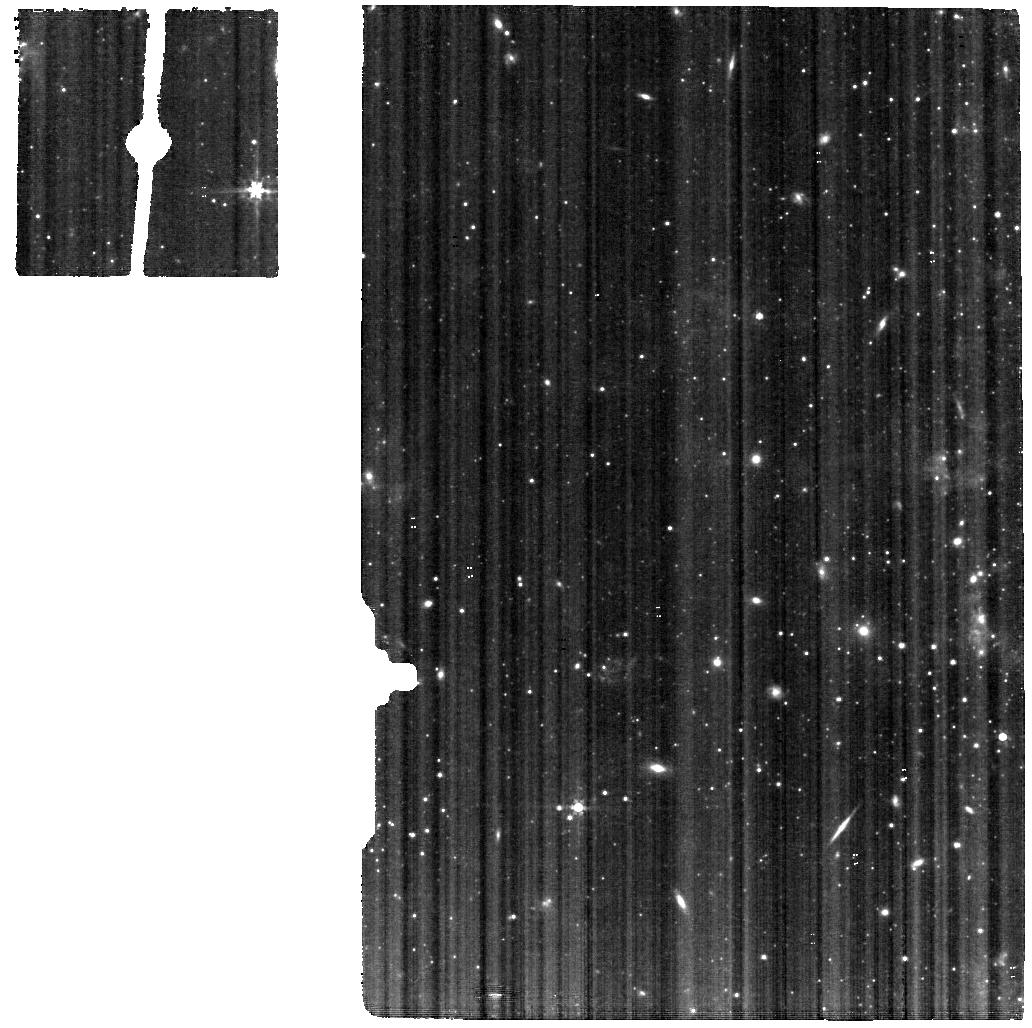
Target: NGC-4395-MIRI
Instrument: MIRI
Filter: F560W
Exposure: 15 min
Observation ID: jw02016-o002_t002_miri_f560w

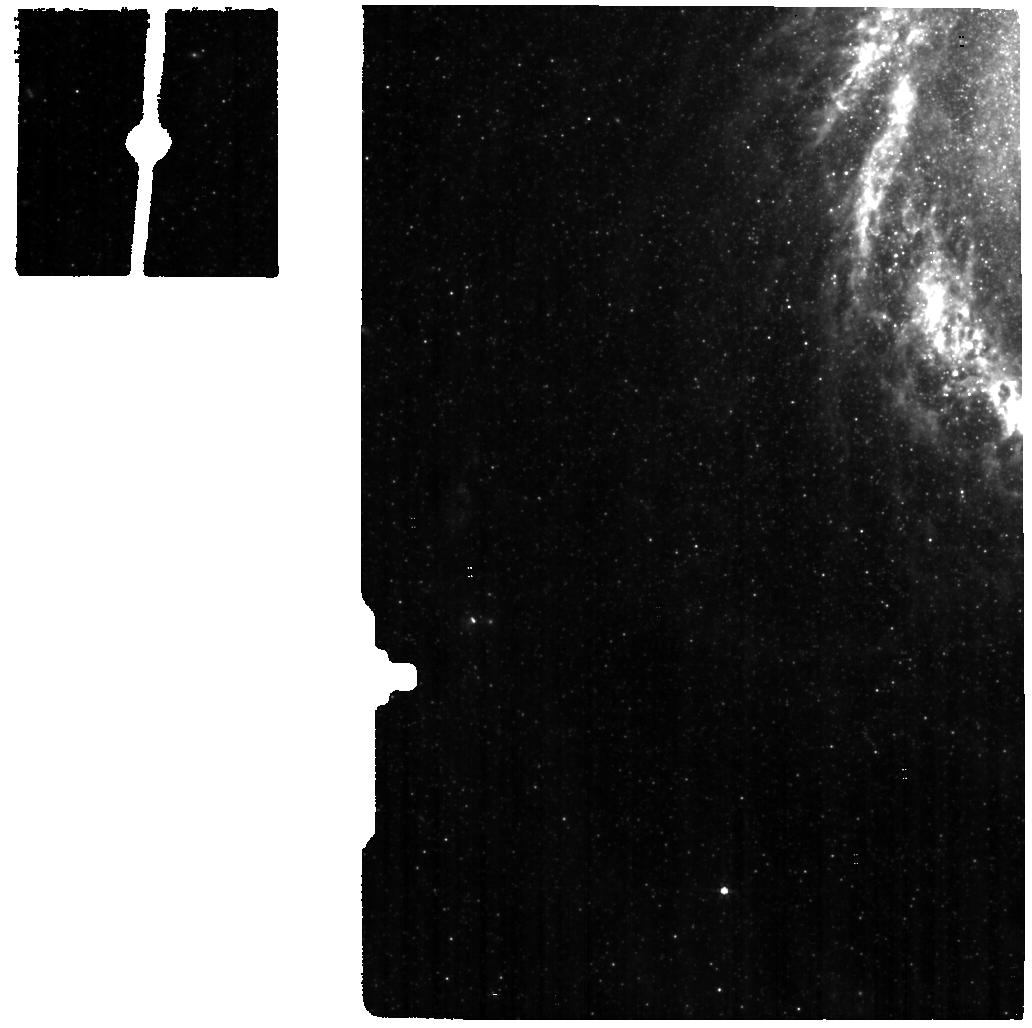
Target: M-94-MIRI
Instrument: MIRI
Filter: F560W
Exposure: 15 min
Observation ID: jw02016-o014_t014_miri_f560w

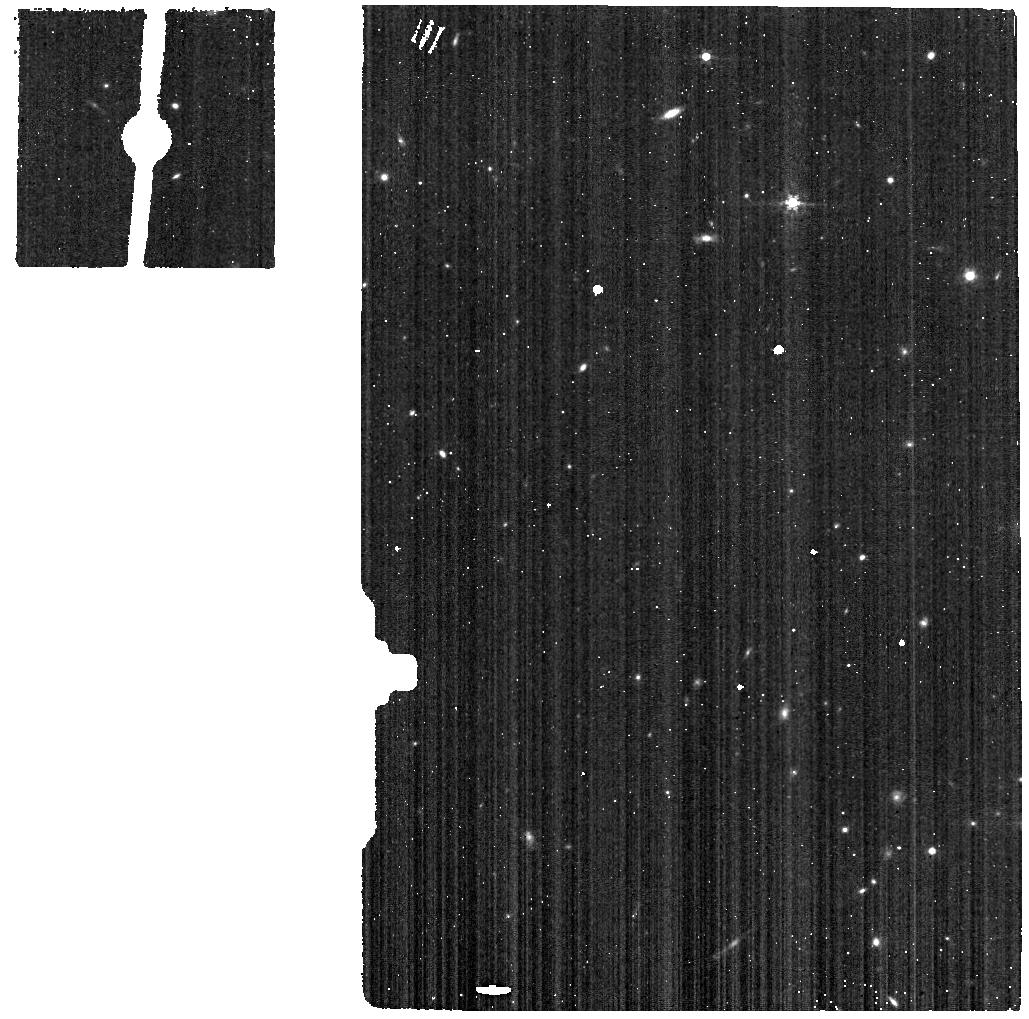
Target: NGC-1052-MIRI-BG
Instrument: MIRI
Filter: F560W
Exposure: 4 min
Observation ID: jw02016-o012_t012_miri_f560w

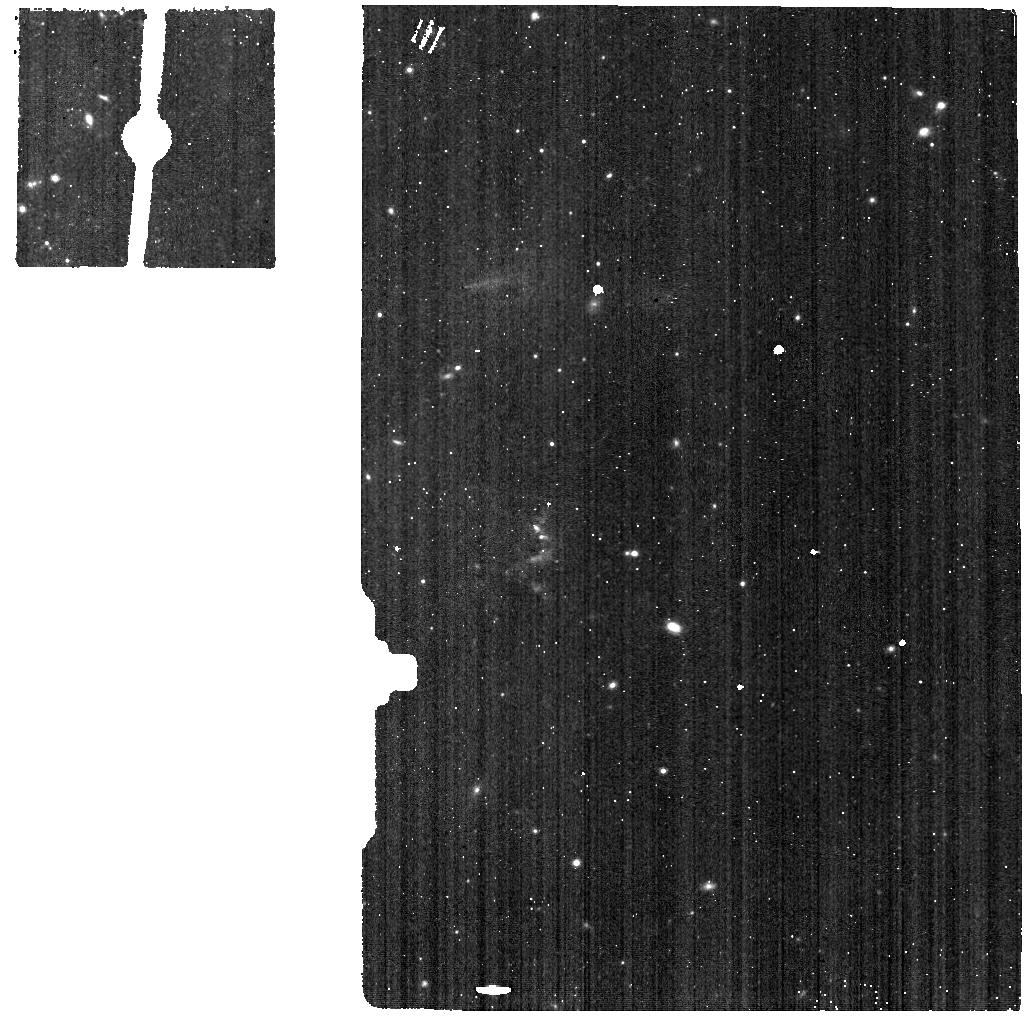
Target: NGC-4258-MIRI-BG
Instrument: MIRI
Filter: F770W
Exposure: 4 min
Observation ID: jw02016-o009_t009_miri_f770w

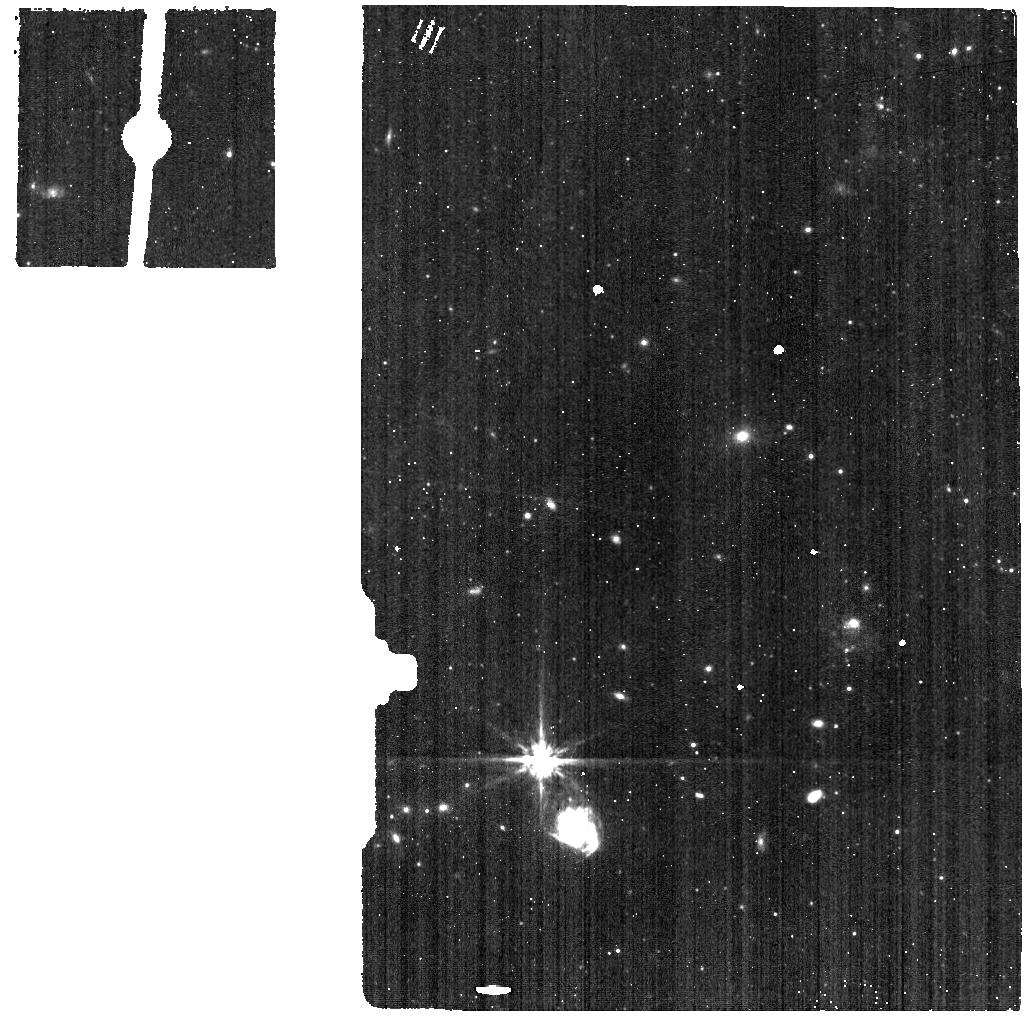
Target: M-81-MIRI-BG
Instrument: MIRI
Filter: F770W
Exposure: 4 min
Observation ID: jw02016-o018_t018_miri_f770w

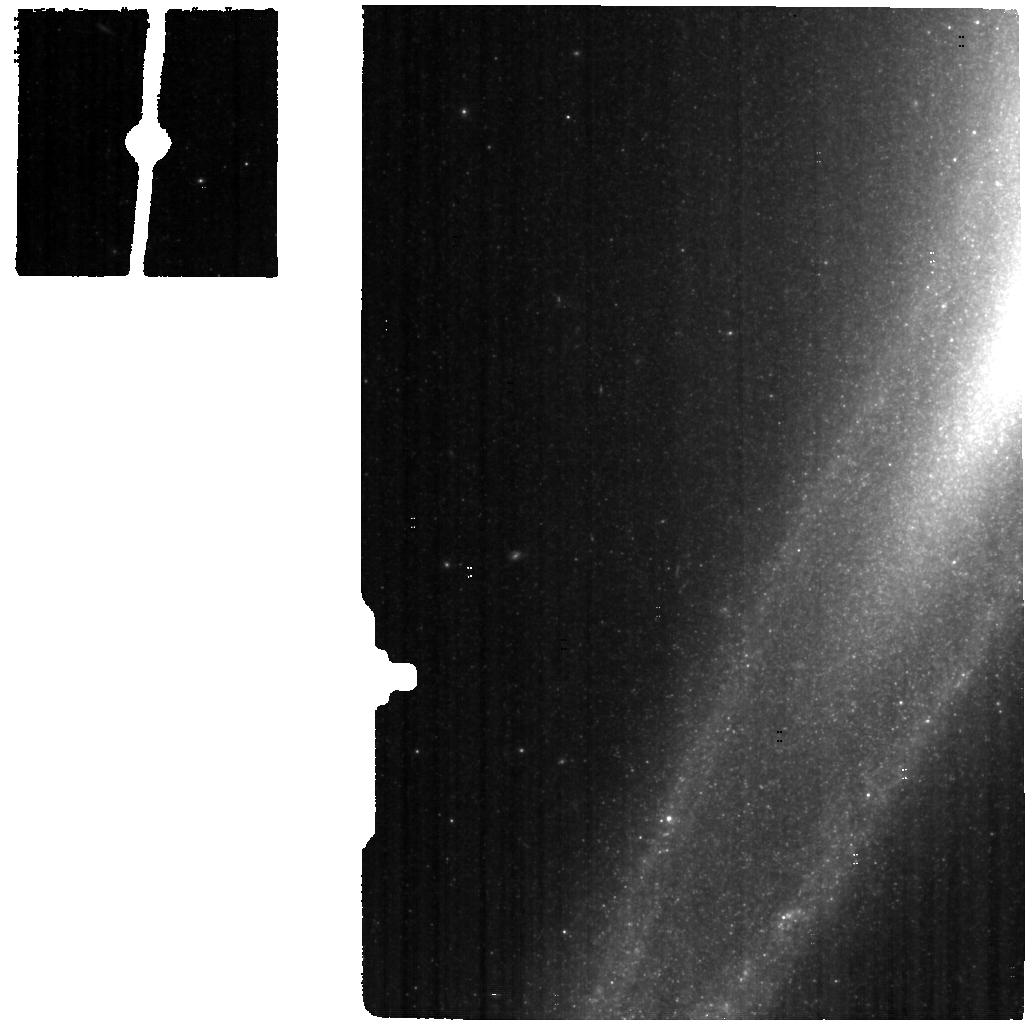
Target: SOMBRERO-MIRI
Instrument: MIRI
Filter: F560W
Exposure: 15 min
Observation ID: jw02016-o023_t023_miri_f560w

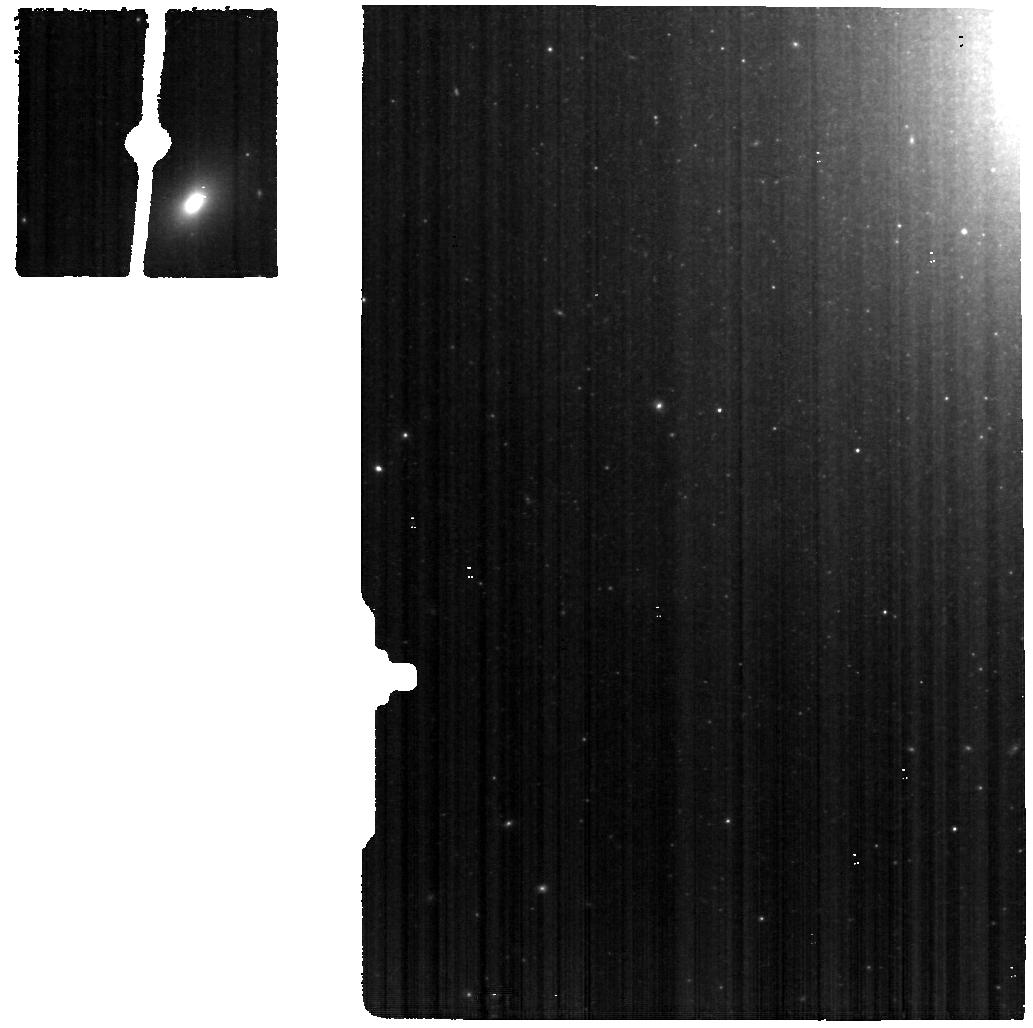
Target: M-87-MIRI
Instrument: MIRI
Filter: F560W
Exposure: 15 min
Observation ID: jw02016-o026_t026_miri_f560w

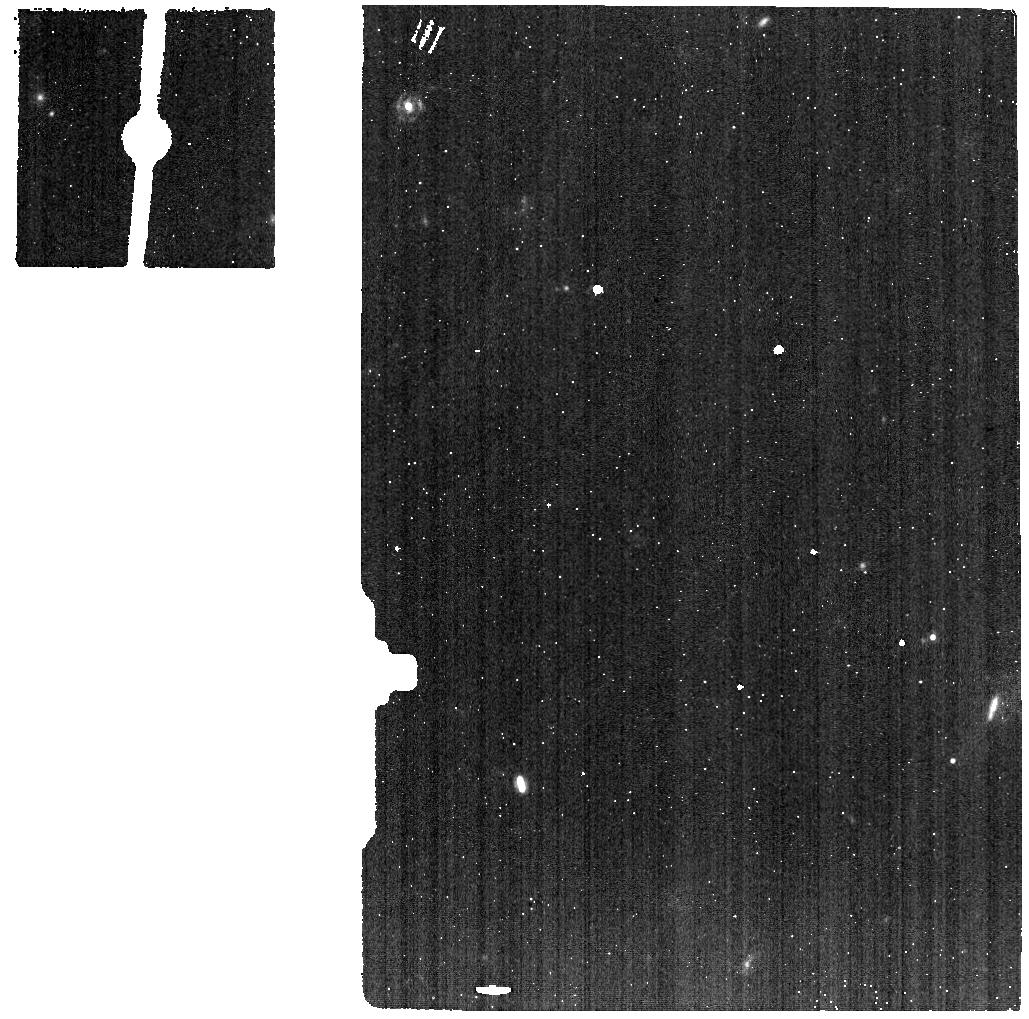
Target: M-87-MIRI-BG
Instrument: MIRI
Filter: F1130W
Exposure: 4 min
Observation ID: jw02016-o027_t027_miri_f1130w

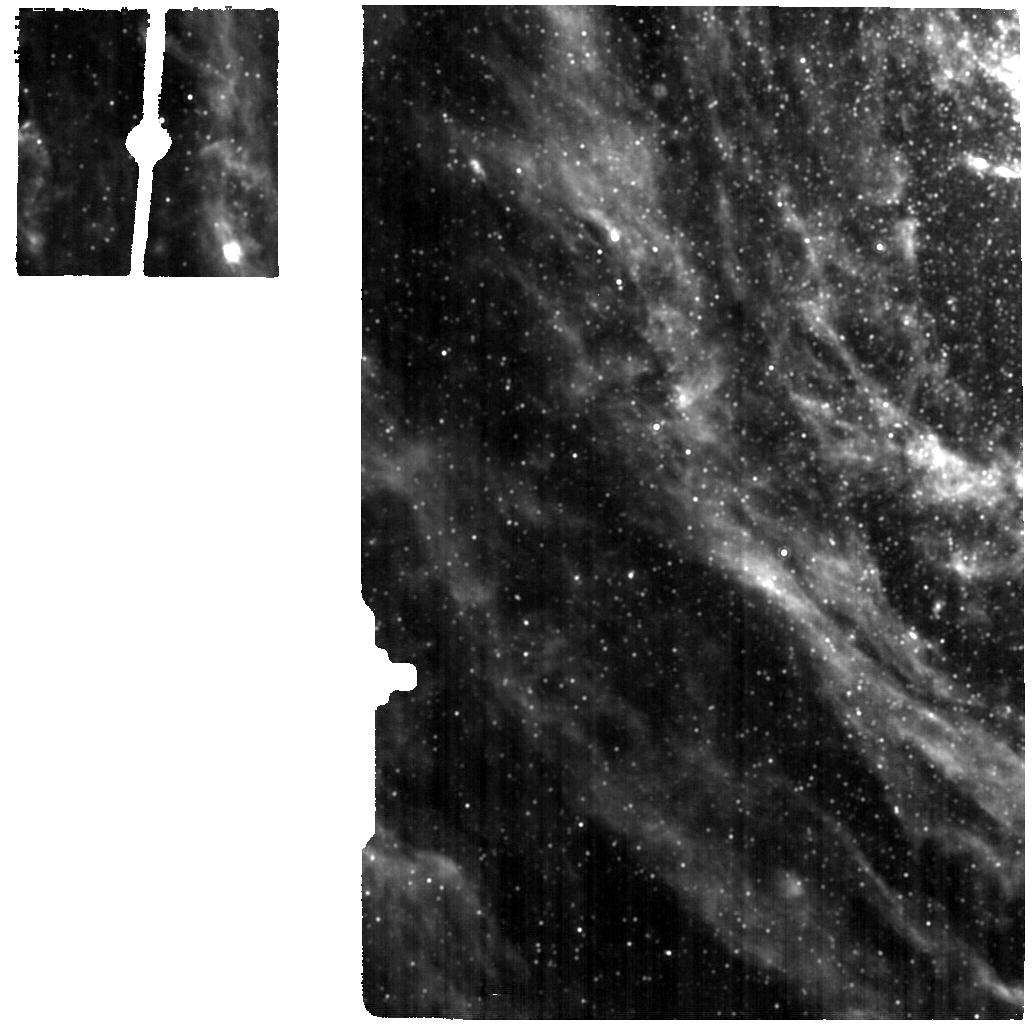
Target: M-81-MIRI
Instrument: MIRI
Filter: F1130W
Exposure: 15 min
Observation ID: jw02016-o017_t017_miri_f1130w

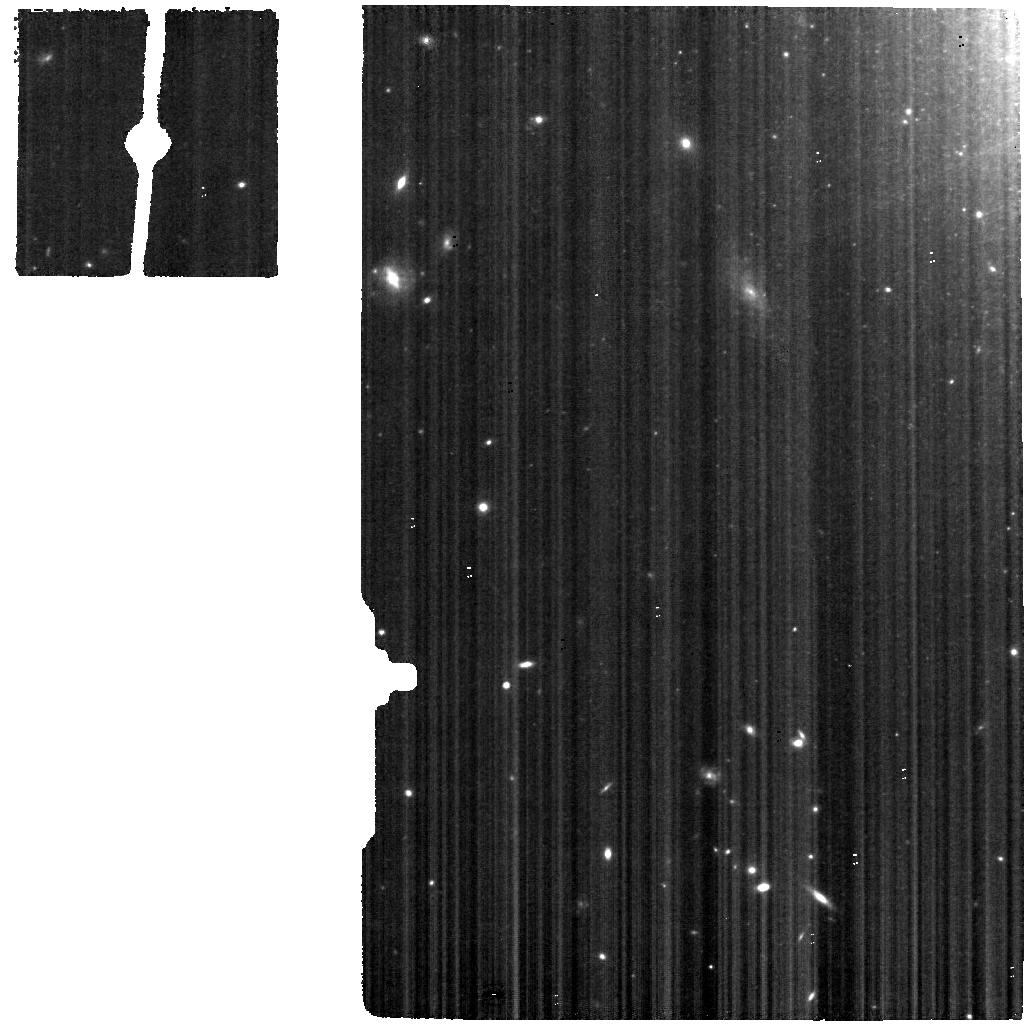
Target: NGC-1052-MIRI
Instrument: MIRI
Filter: F560W
Exposure: 15 min
Observation ID: jw02016-o011_t011_miri_f560w

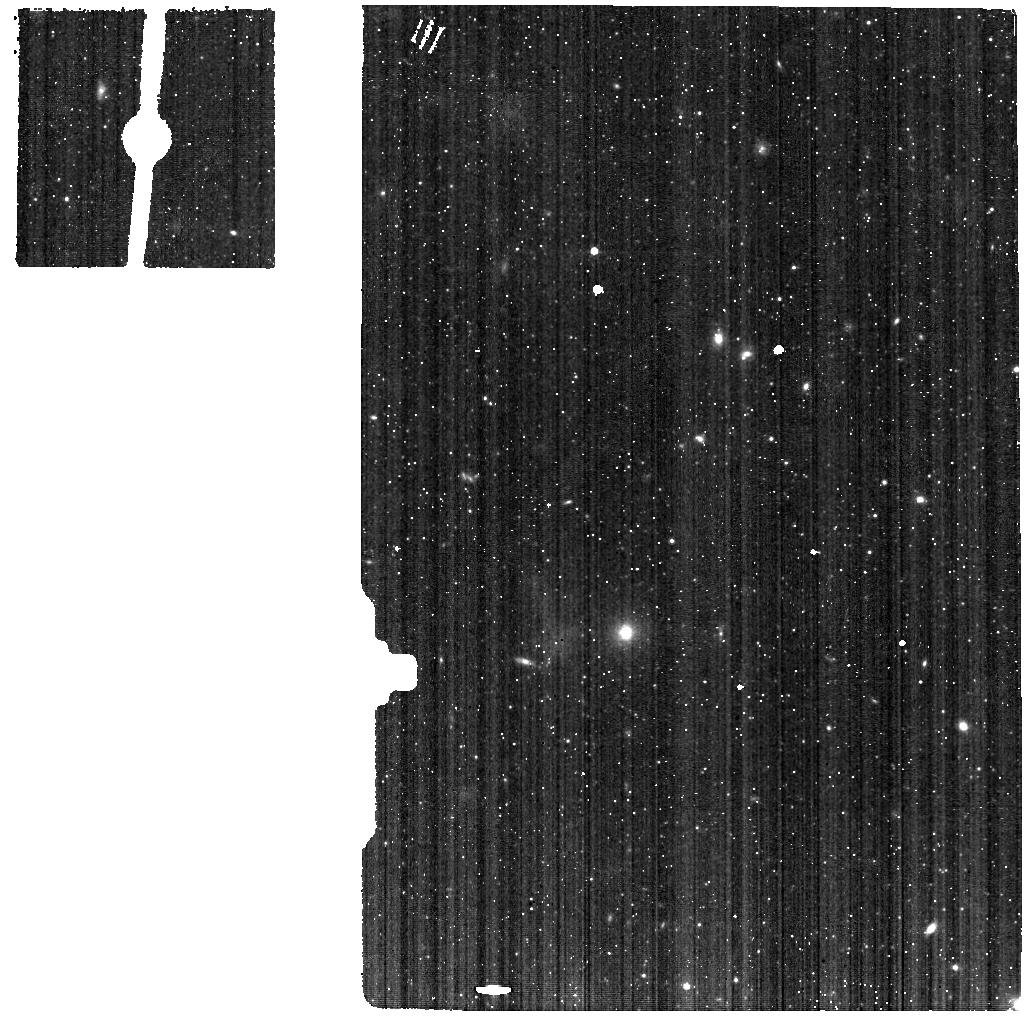
Target: M-94-MIRI-BG
Instrument: MIRI
Filter: F560W
Exposure: 4 min
Observation ID: jw02016-o015_t015_miri_f560w

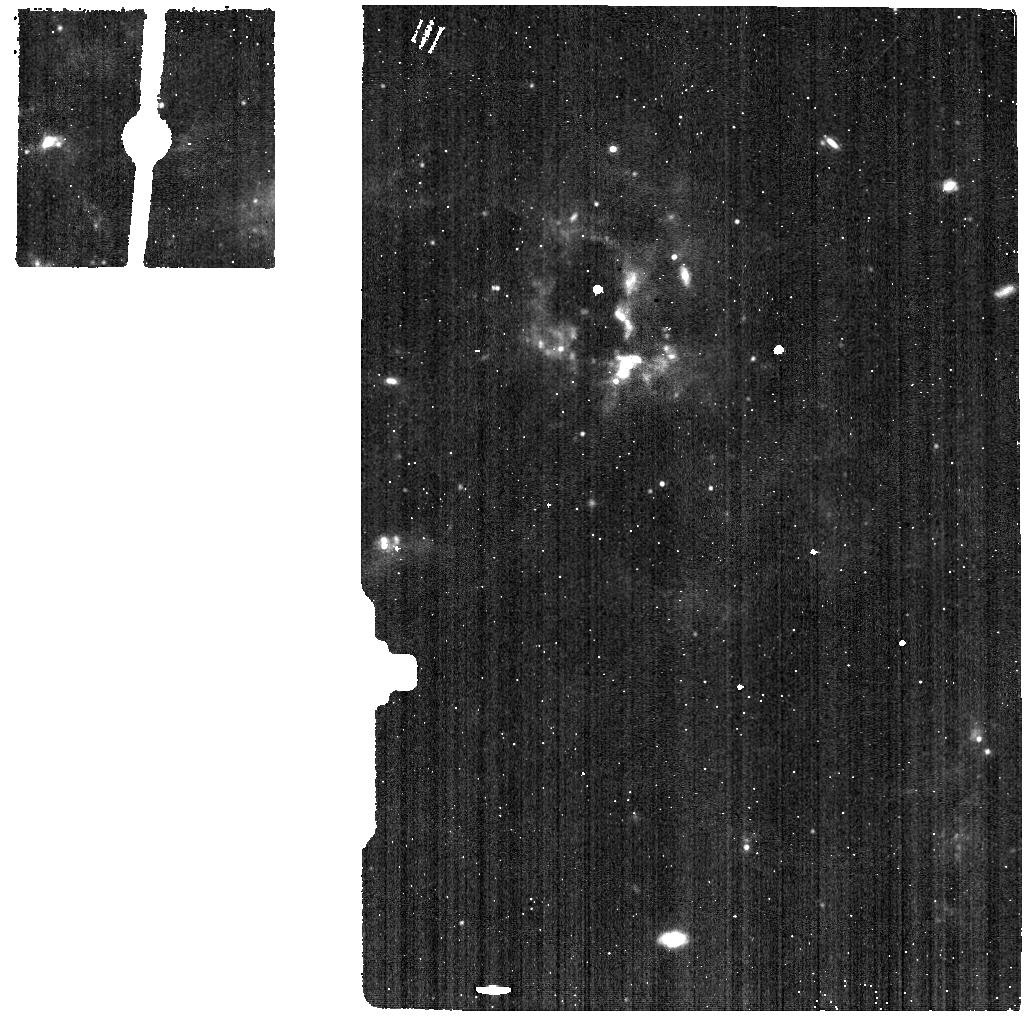
Target: NGC-4395-MIRI-BG
Instrument: MIRI
Filter: F1130W
Exposure: 4 min
Observation ID: jw02016-o003_t003_miri_f1130w

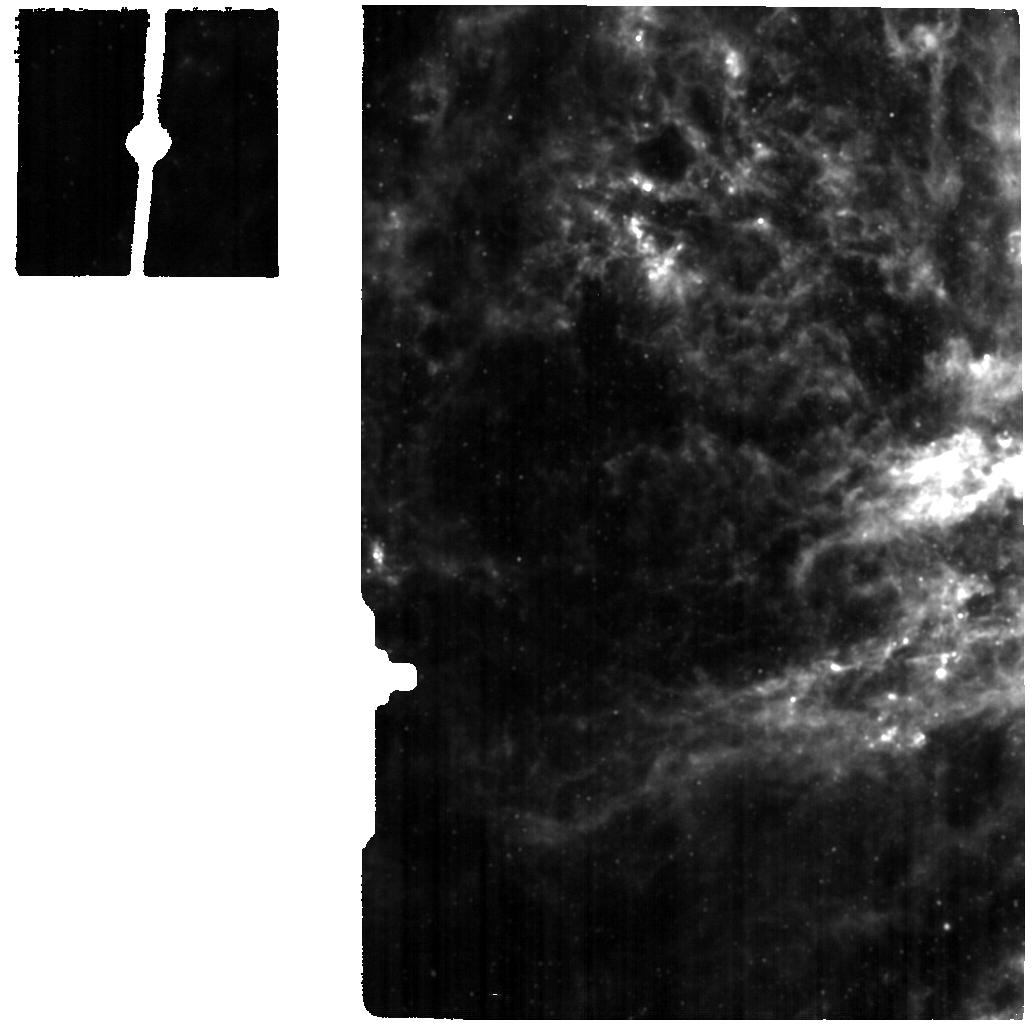
Target: NGC-4258-MIRI
Instrument: MIRI
Filter: F1130W
Exposure: 15 min
Observation ID: jw02016-o008_t008_miri_f1130w

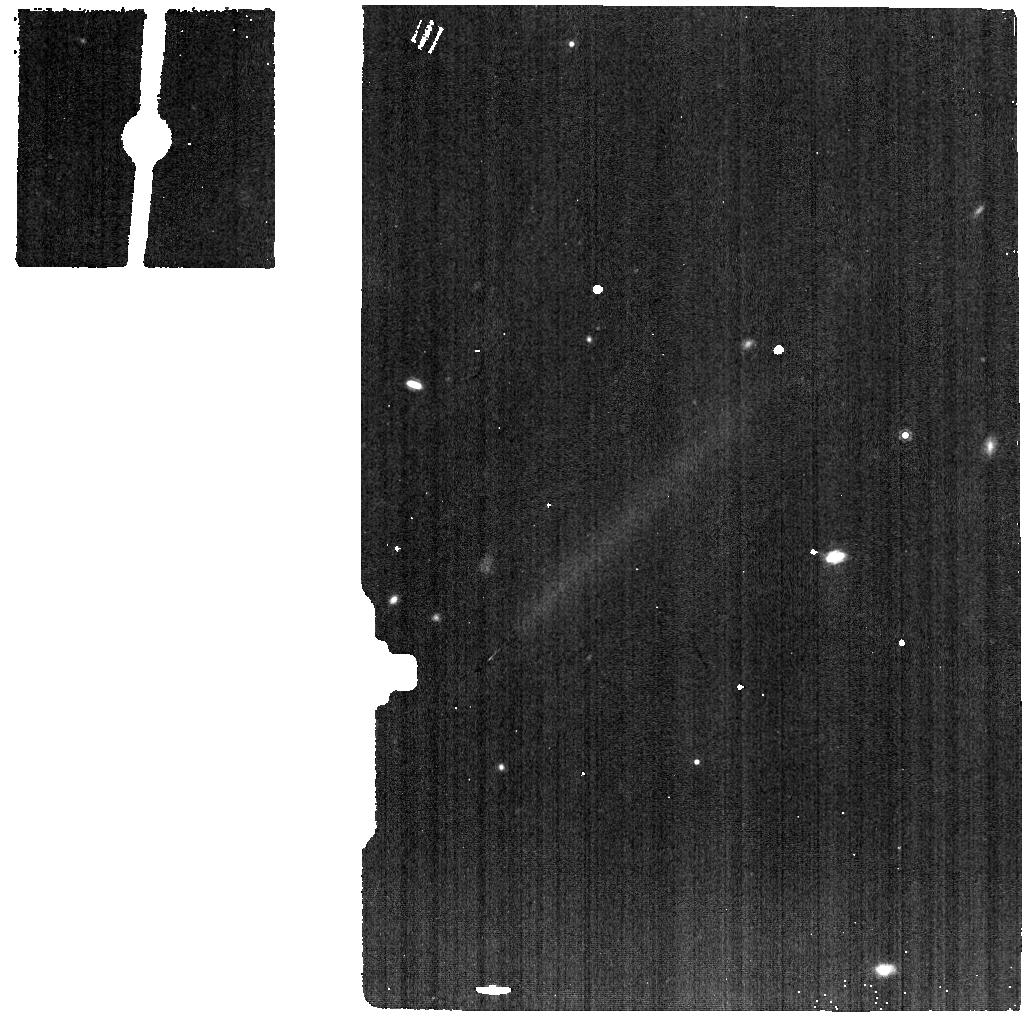
Target: SOMBRERO-MIRI-BG
Instrument: MIRI
Filter: F1130W
Exposure: 4 min
Observation ID: jw02016-o024_t024_miri_f1130w

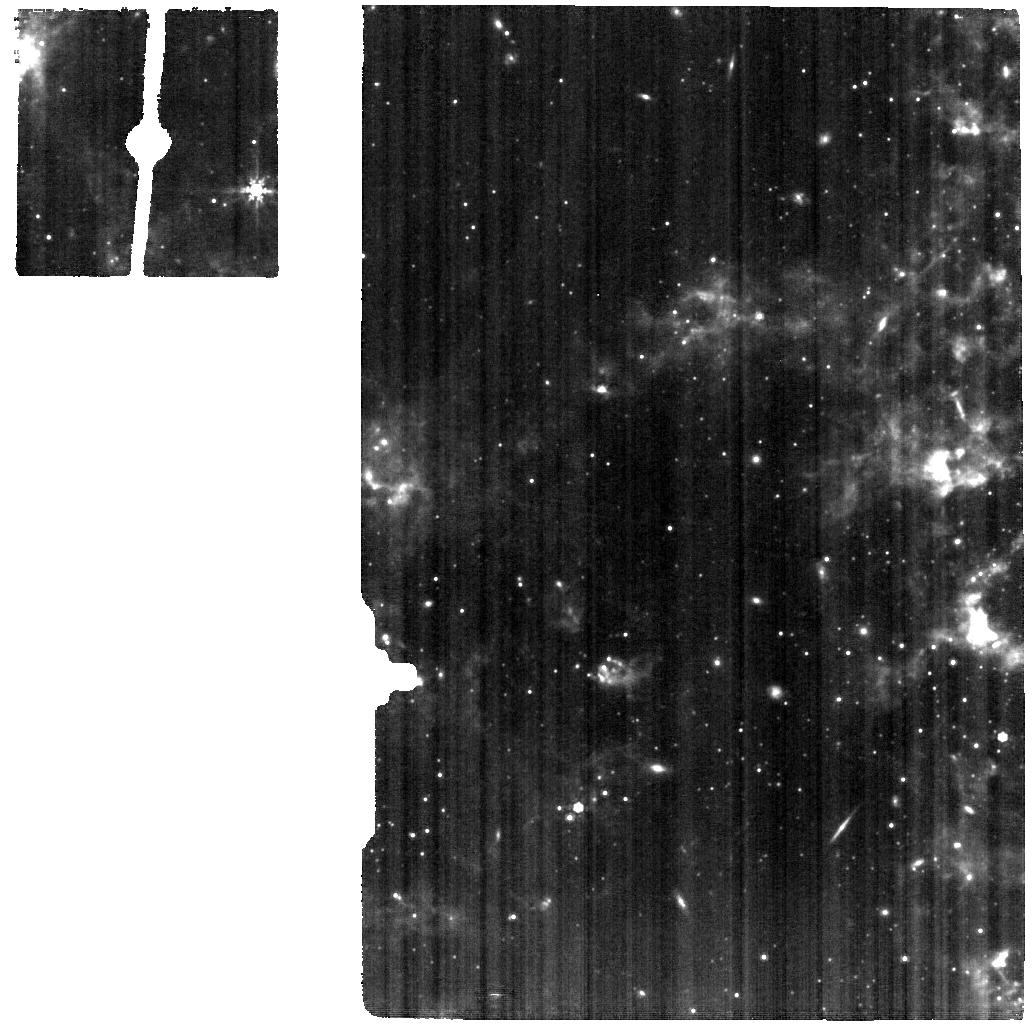
Target: NGC-4395-MIRI
Instrument: MIRI
Filter: F770W
Exposure: 15 min
Observation ID: jw02016-o002_t002_miri_f770w

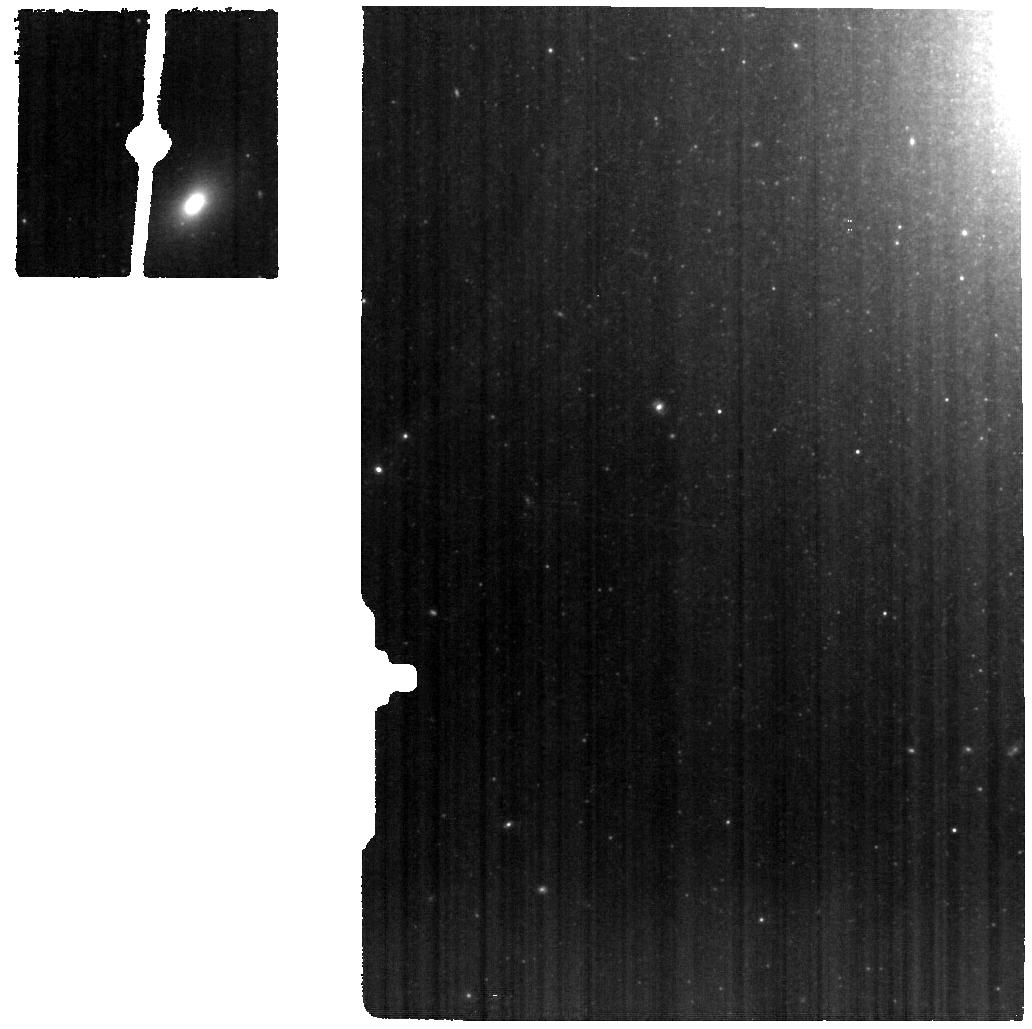
Target: M-87-MIRI
Instrument: MIRI
Filter: F770W
Exposure: 15 min
Observation ID: jw02016-o026_t026_miri_f770w

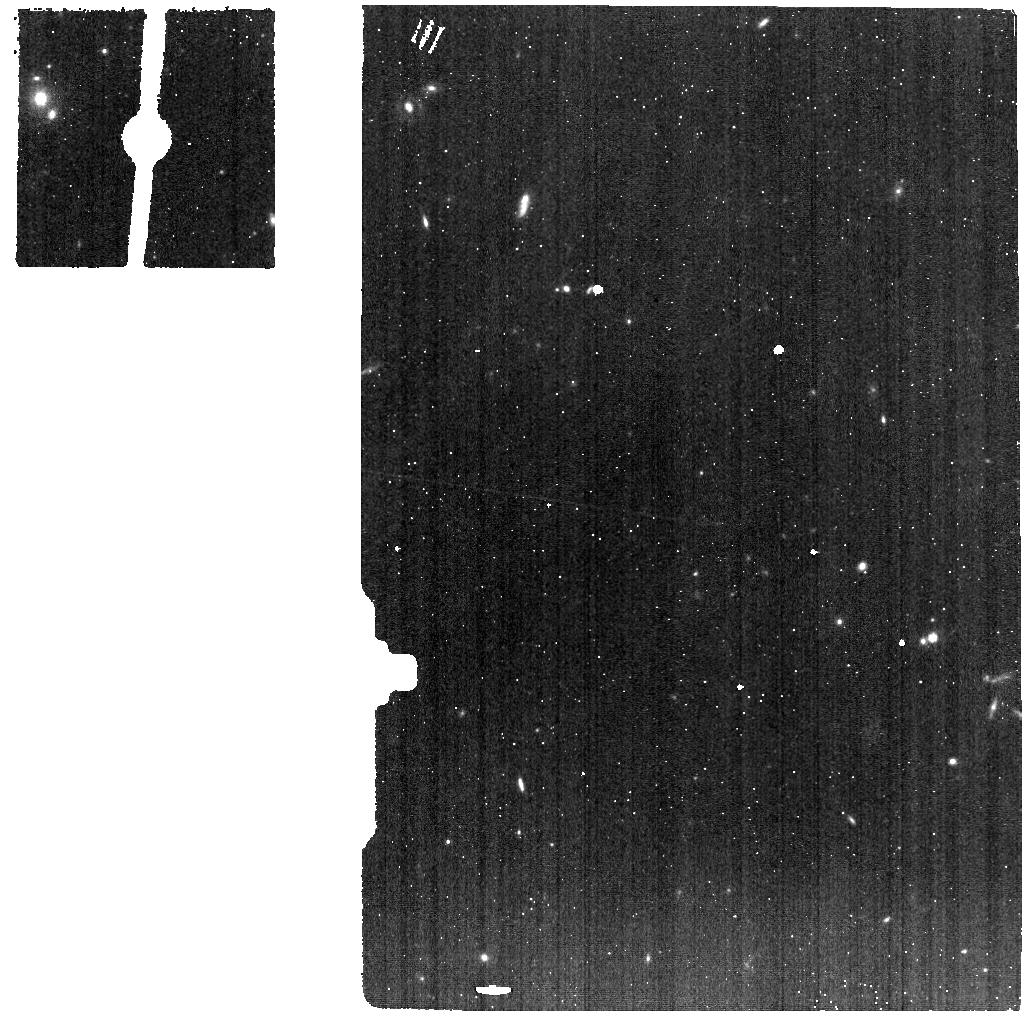
Target: M-87-MIRI-BG
Instrument: MIRI
Filter: F770W
Exposure: 4 min
Observation ID: jw02016-o027_t027_miri_f770w

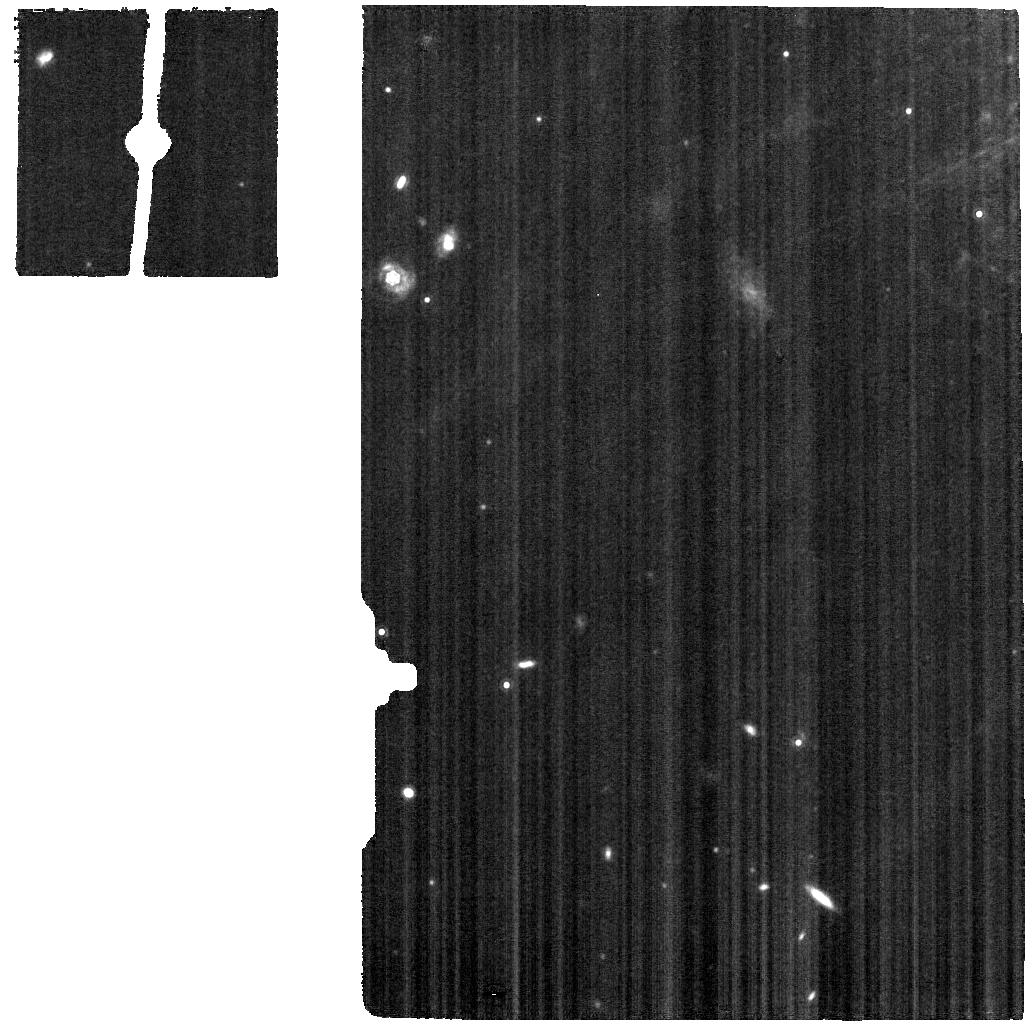
Target: NGC-1052-MIRI
Instrument: MIRI
Filter: F1130W
Exposure: 15 min
Observation ID: jw02016-o011_t011_miri_f1130w

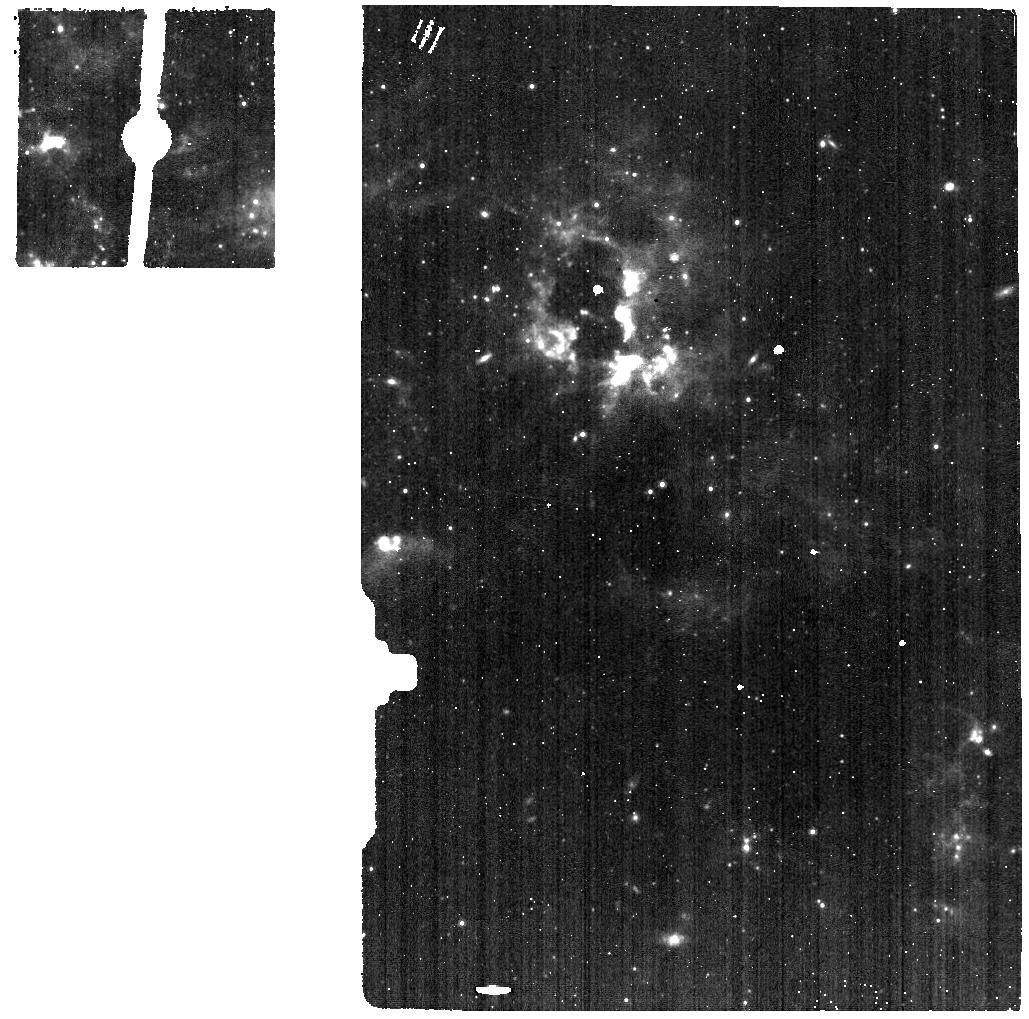
Target: NGC-4395-MIRI-BG
Instrument: MIRI
Filter: F770W
Exposure: 4 min
Observation ID: jw02016-o003_t003_miri_f770w

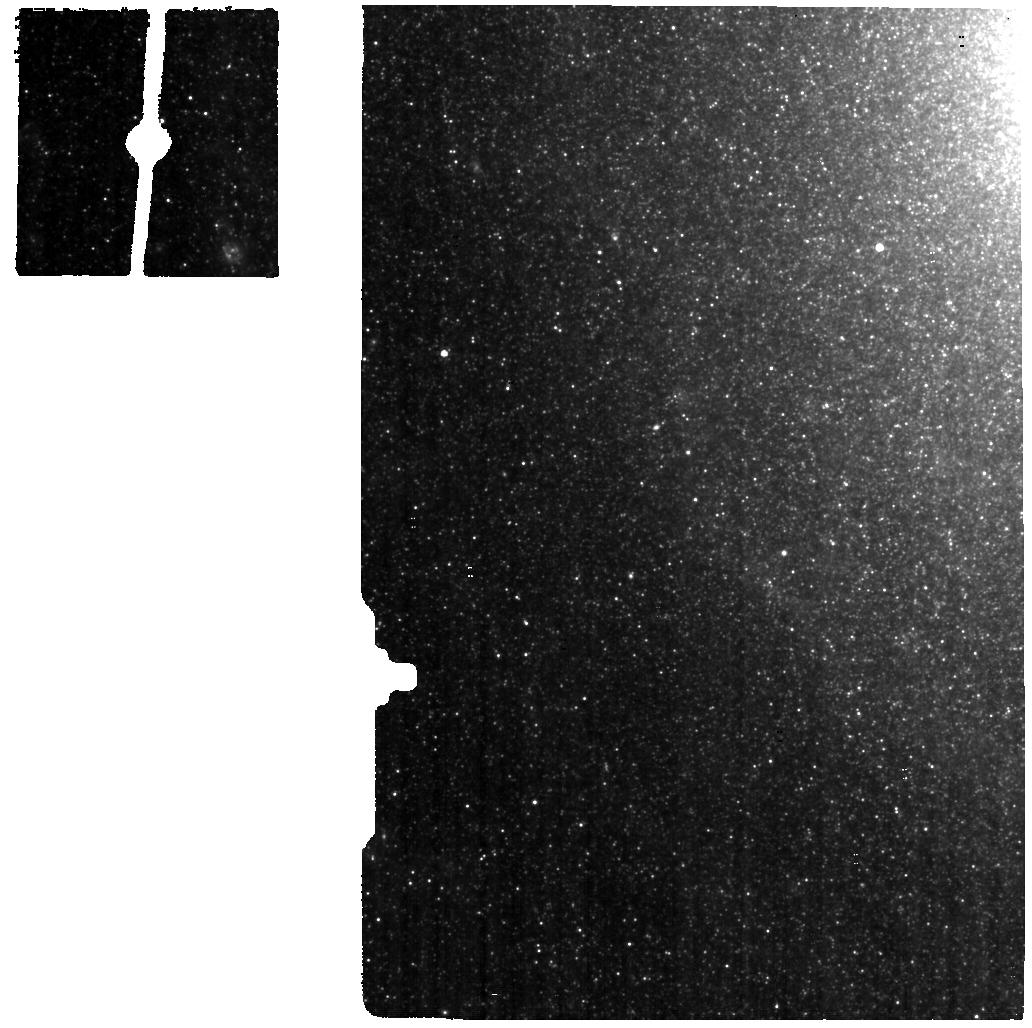
Target: M-81-MIRI
Instrument: MIRI
Filter: F560W
Exposure: 15 min
Observation ID: jw02016-o017_t017_miri_f560w

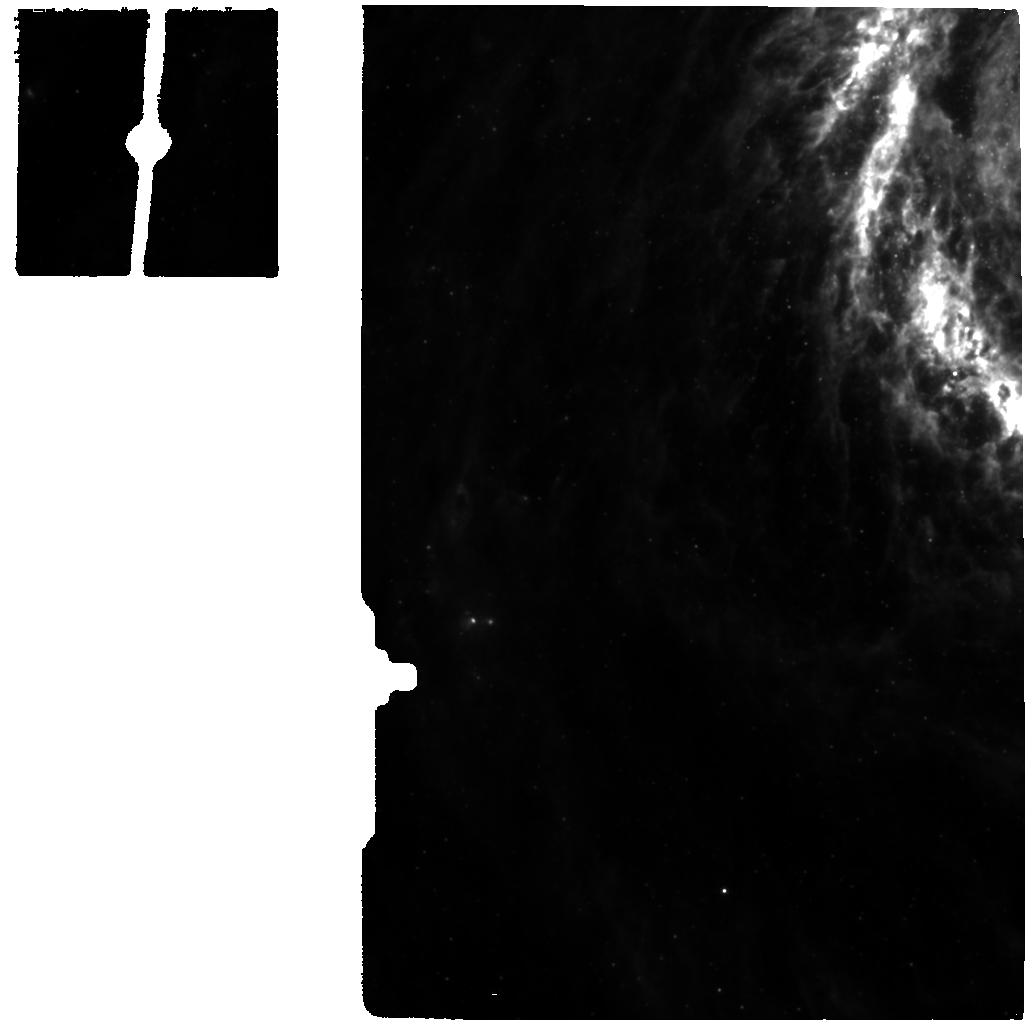
Target: M-94-MIRI
Instrument: MIRI
Filter: F770W
Exposure: 15 min
Observation ID: jw02016-o014_t014_miri_f770w

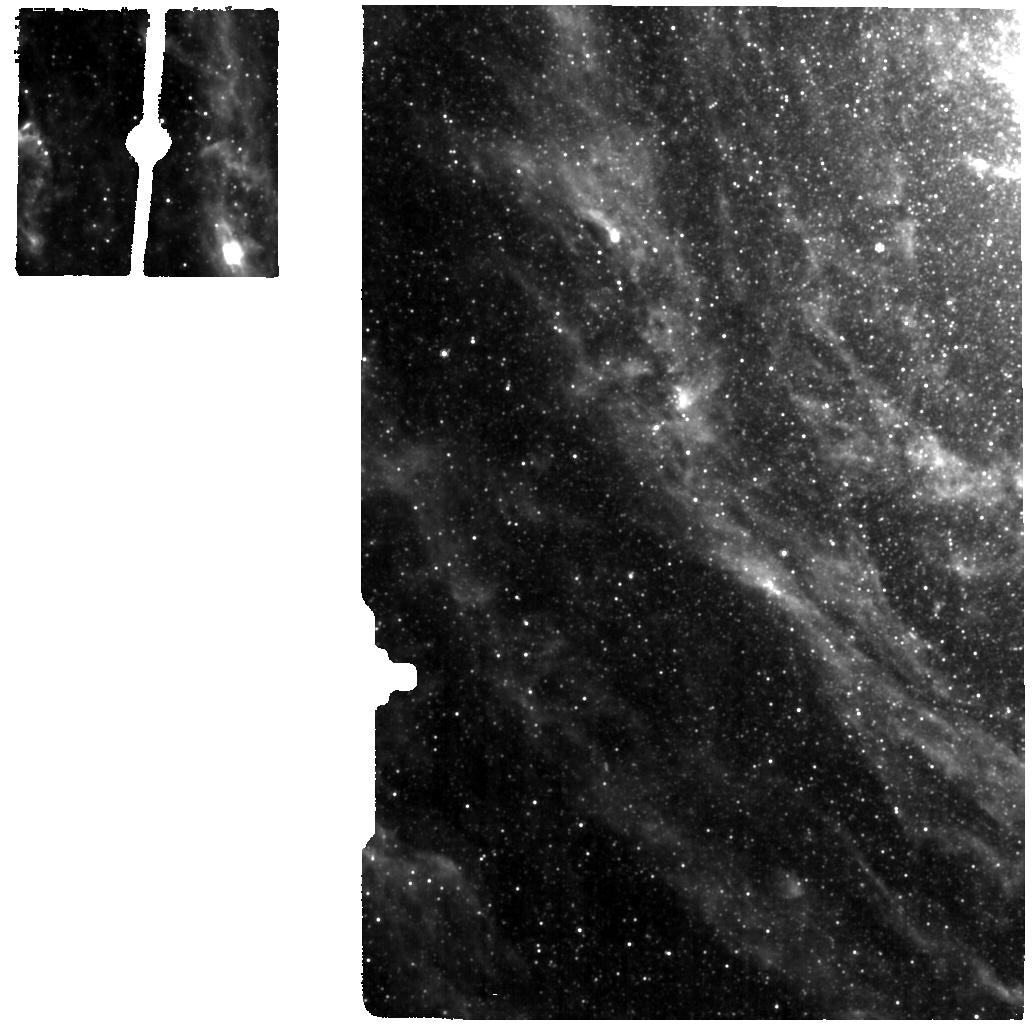
Target: M-81-MIRI
Instrument: MIRI
Filter: F770W
Exposure: 15 min
Observation ID: jw02016-o017_t017_miri_f770w

Revealing Low Luminosity Active Galactic Nuclei (ReveaLLAGN) (PI: Seth, Anil C.)

JWST will be the most sensitive tool ever built for studying the accretion onto supermassive black holes (SMBHs) at the centers of galaxies. While quasars and bright active galactic nuclei (AGN) provide spectacular examples of this accretion, a vast majority of galaxies have black holes accreting at much lower rates. Although these low luminosity AGN (LLAGN) are not as well studied or understood as their brighter counterparts, it is clear their inner structures differ significantly from the accretion disks in luminous AGN. JWST spectroscopy provides a unique opportunity to significantly advance our understanding of LLAGN. Our proposal focuses on getting IFU spectra from 1.7 to 28 microns for seven of the nearest LLAGN spanning four orders of magnitude in both black hole mass and accretion rate (these will also be complemented by two GTO targets). JWST's spatial resolution will enable easy separation of the AGN from the host galaxy light providing us with spectral templates of low luminosity AGN spectra in the infrared for the first time. Detailed physical modeling of both the line emission and spectral energy distributions of these LLAGN spectra will reveal the physical structure of low luminosity AGN, and how it varies with the mass and accretion rate of the SMBH. We will also use these spectral templates to empirically determine the most sensitive lines and SED features for spectroscopically and photometrically identifying LLAGN in more distant galaxies where the AGN won't be spatially resolved. ReveaLLAGN will both significantly enhance our understanding of AGN and open a new window for future AGN studies with JWST.